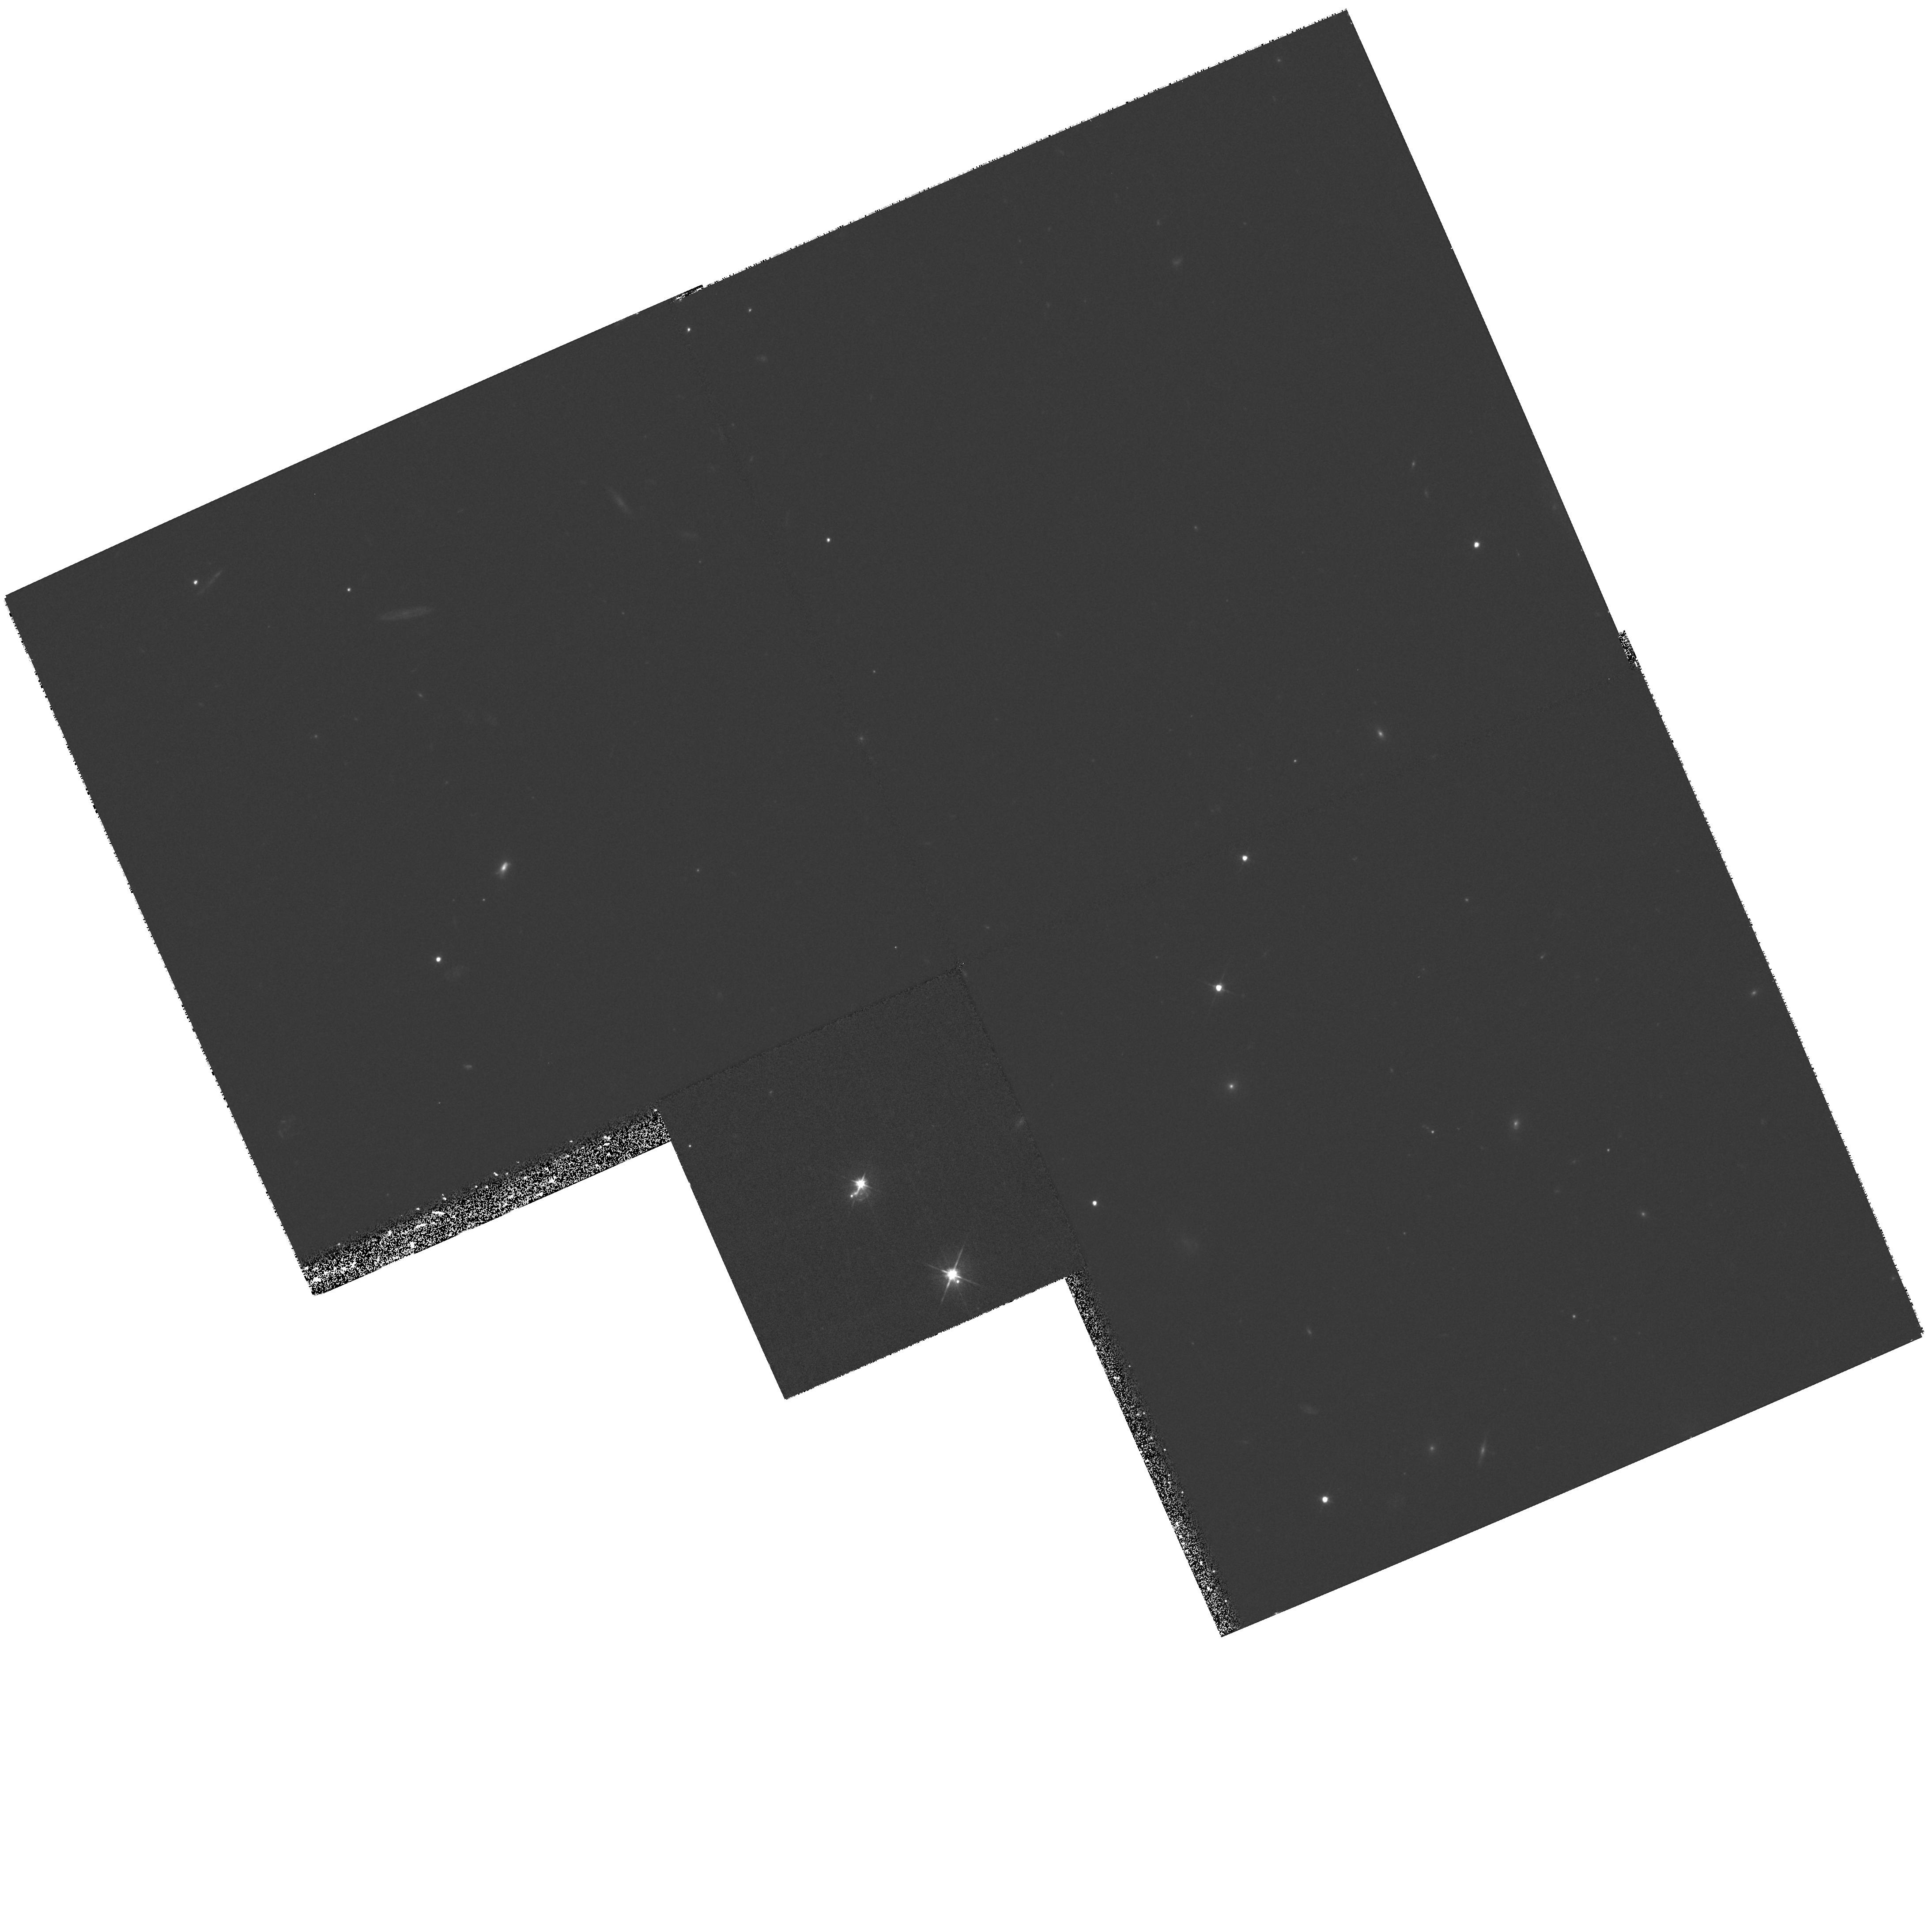
Target: B1152+199
Instrument: WFPC2/PC
Filter: F555W
Exposure: 33 min
Observation ID: hst_8248_03_wfpc2_pc_f555w_u5gn03

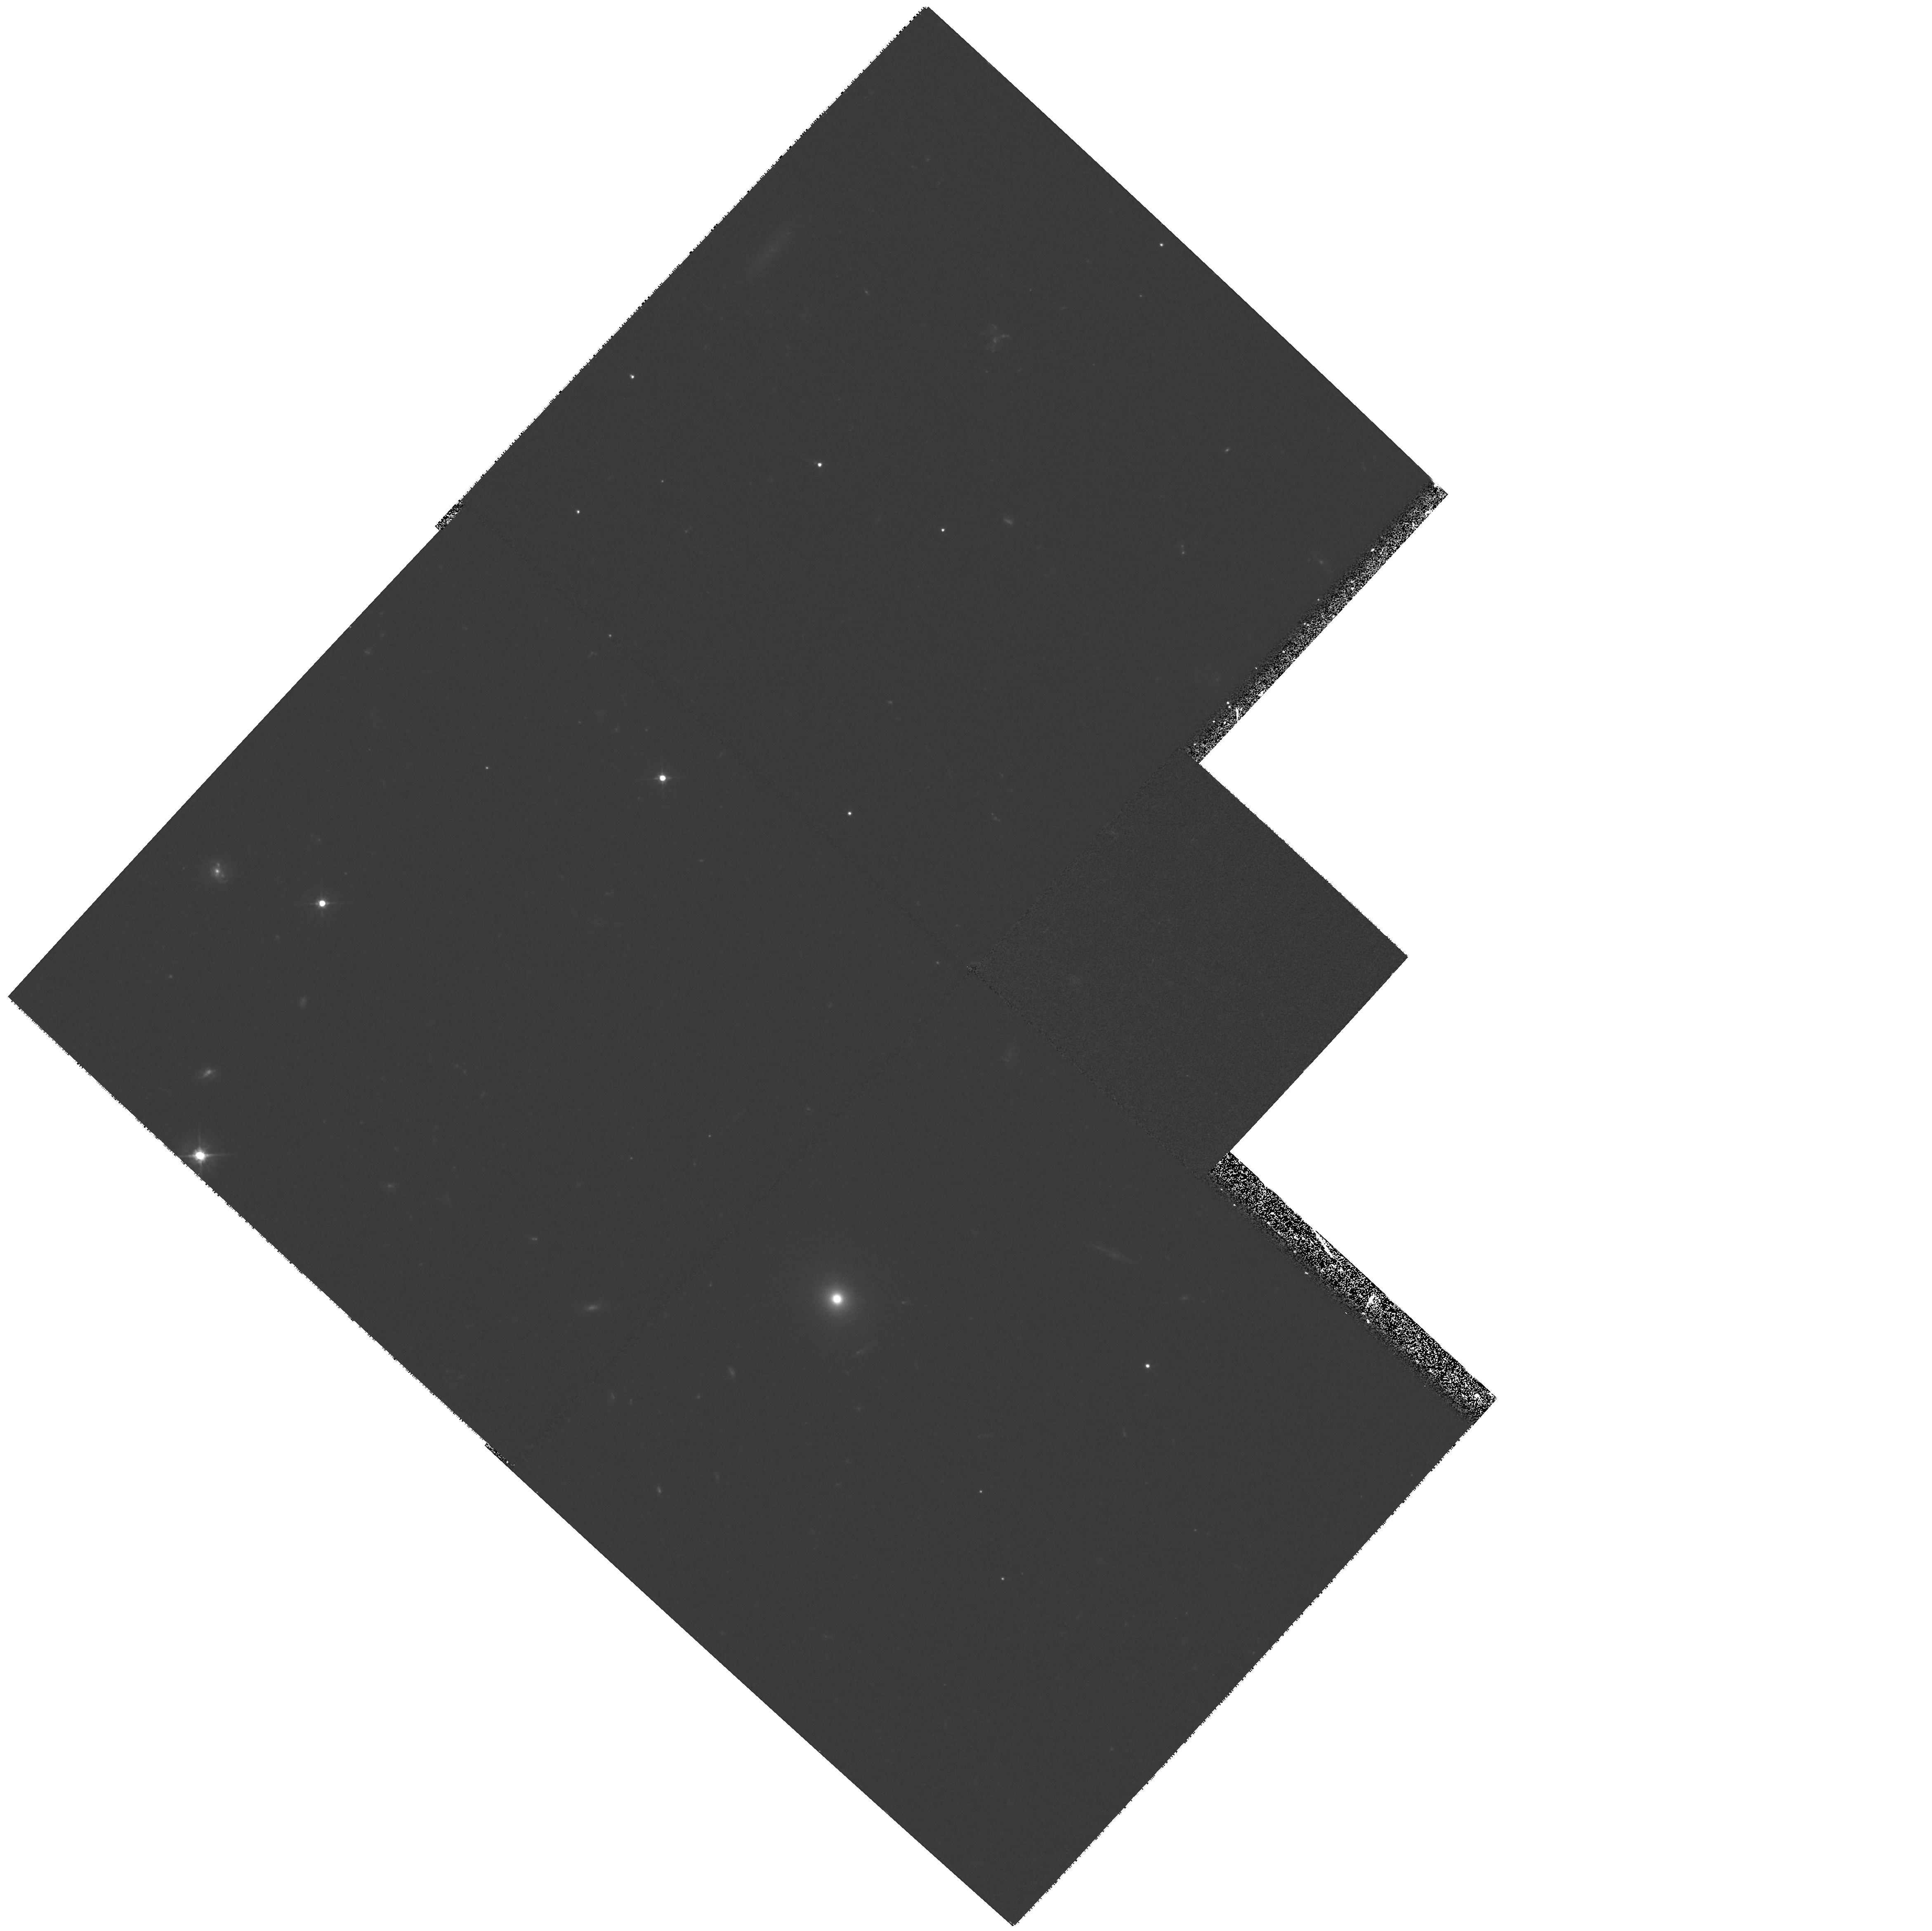
Target: J1546+082
Instrument: WFPC2/PC
Filter: F555W
Exposure: 33 min
Observation ID: hst_8248_04_wfpc2_pc_f555w_u5gn04

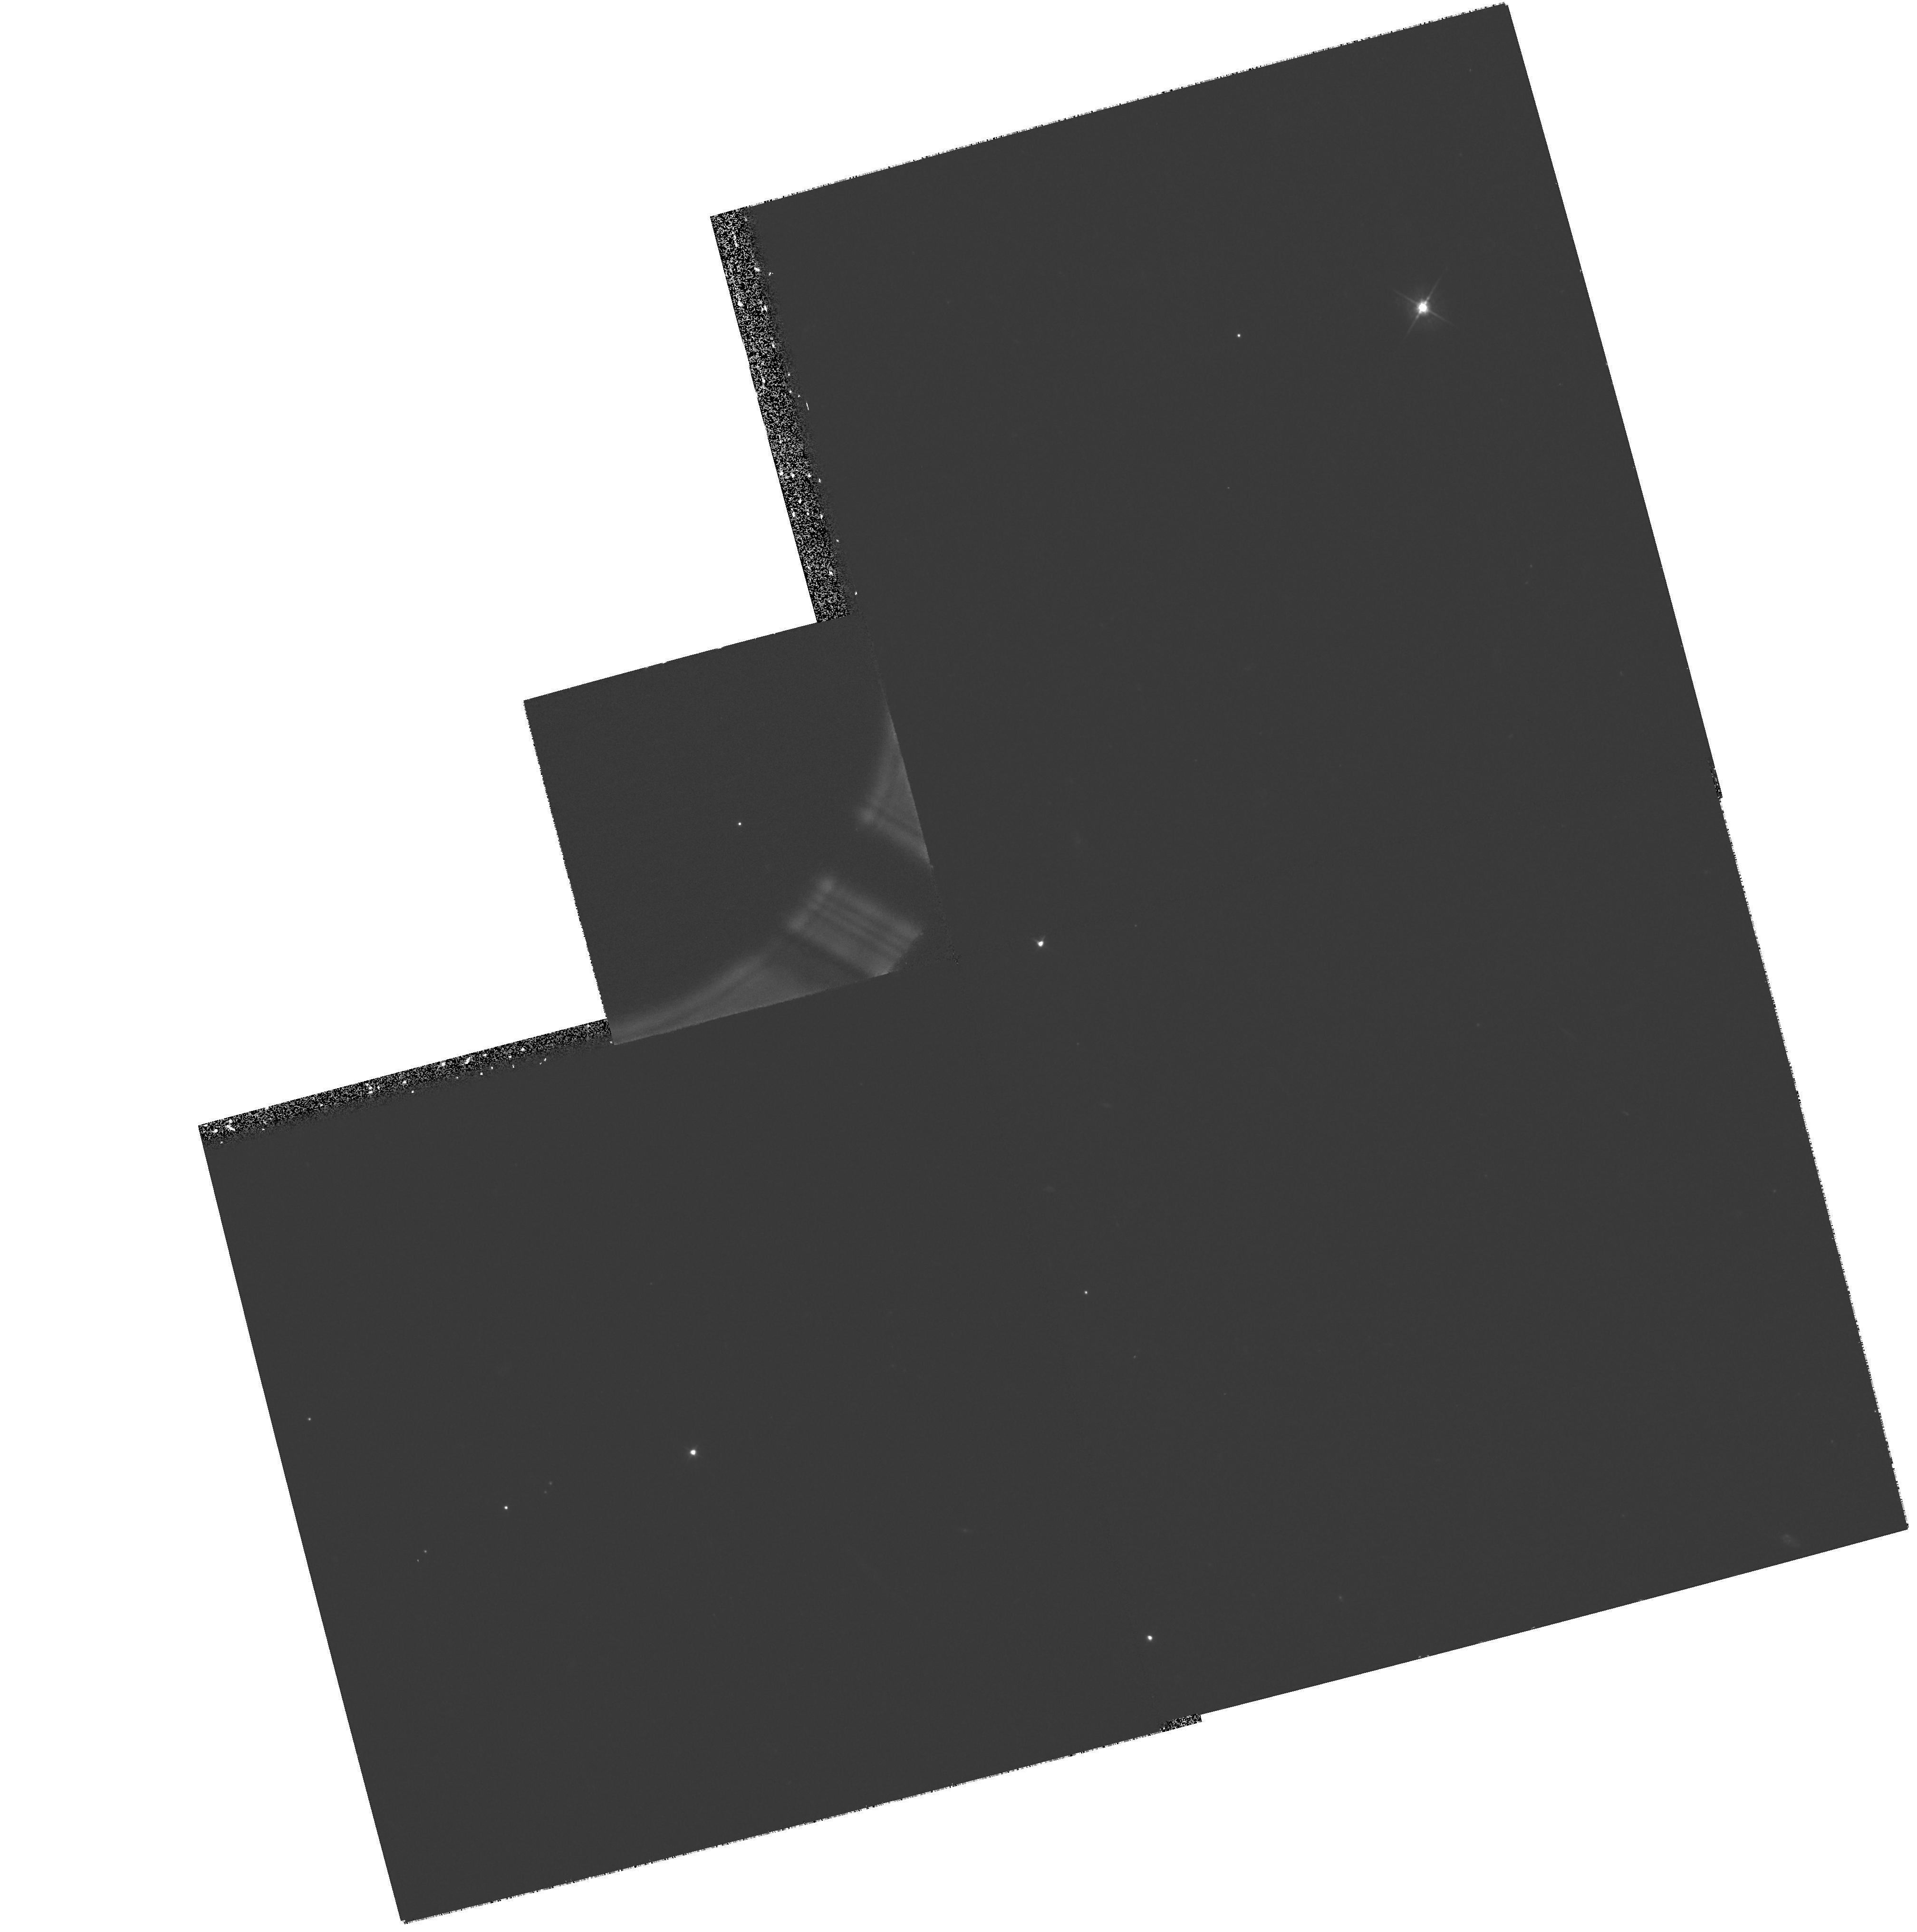
Target: J0307+105
Instrument: WFPC2/PC
Filter: F555W
Exposure: 33 min
Observation ID: hst_8248_01_wfpc2_pc_f555w_u5gn01

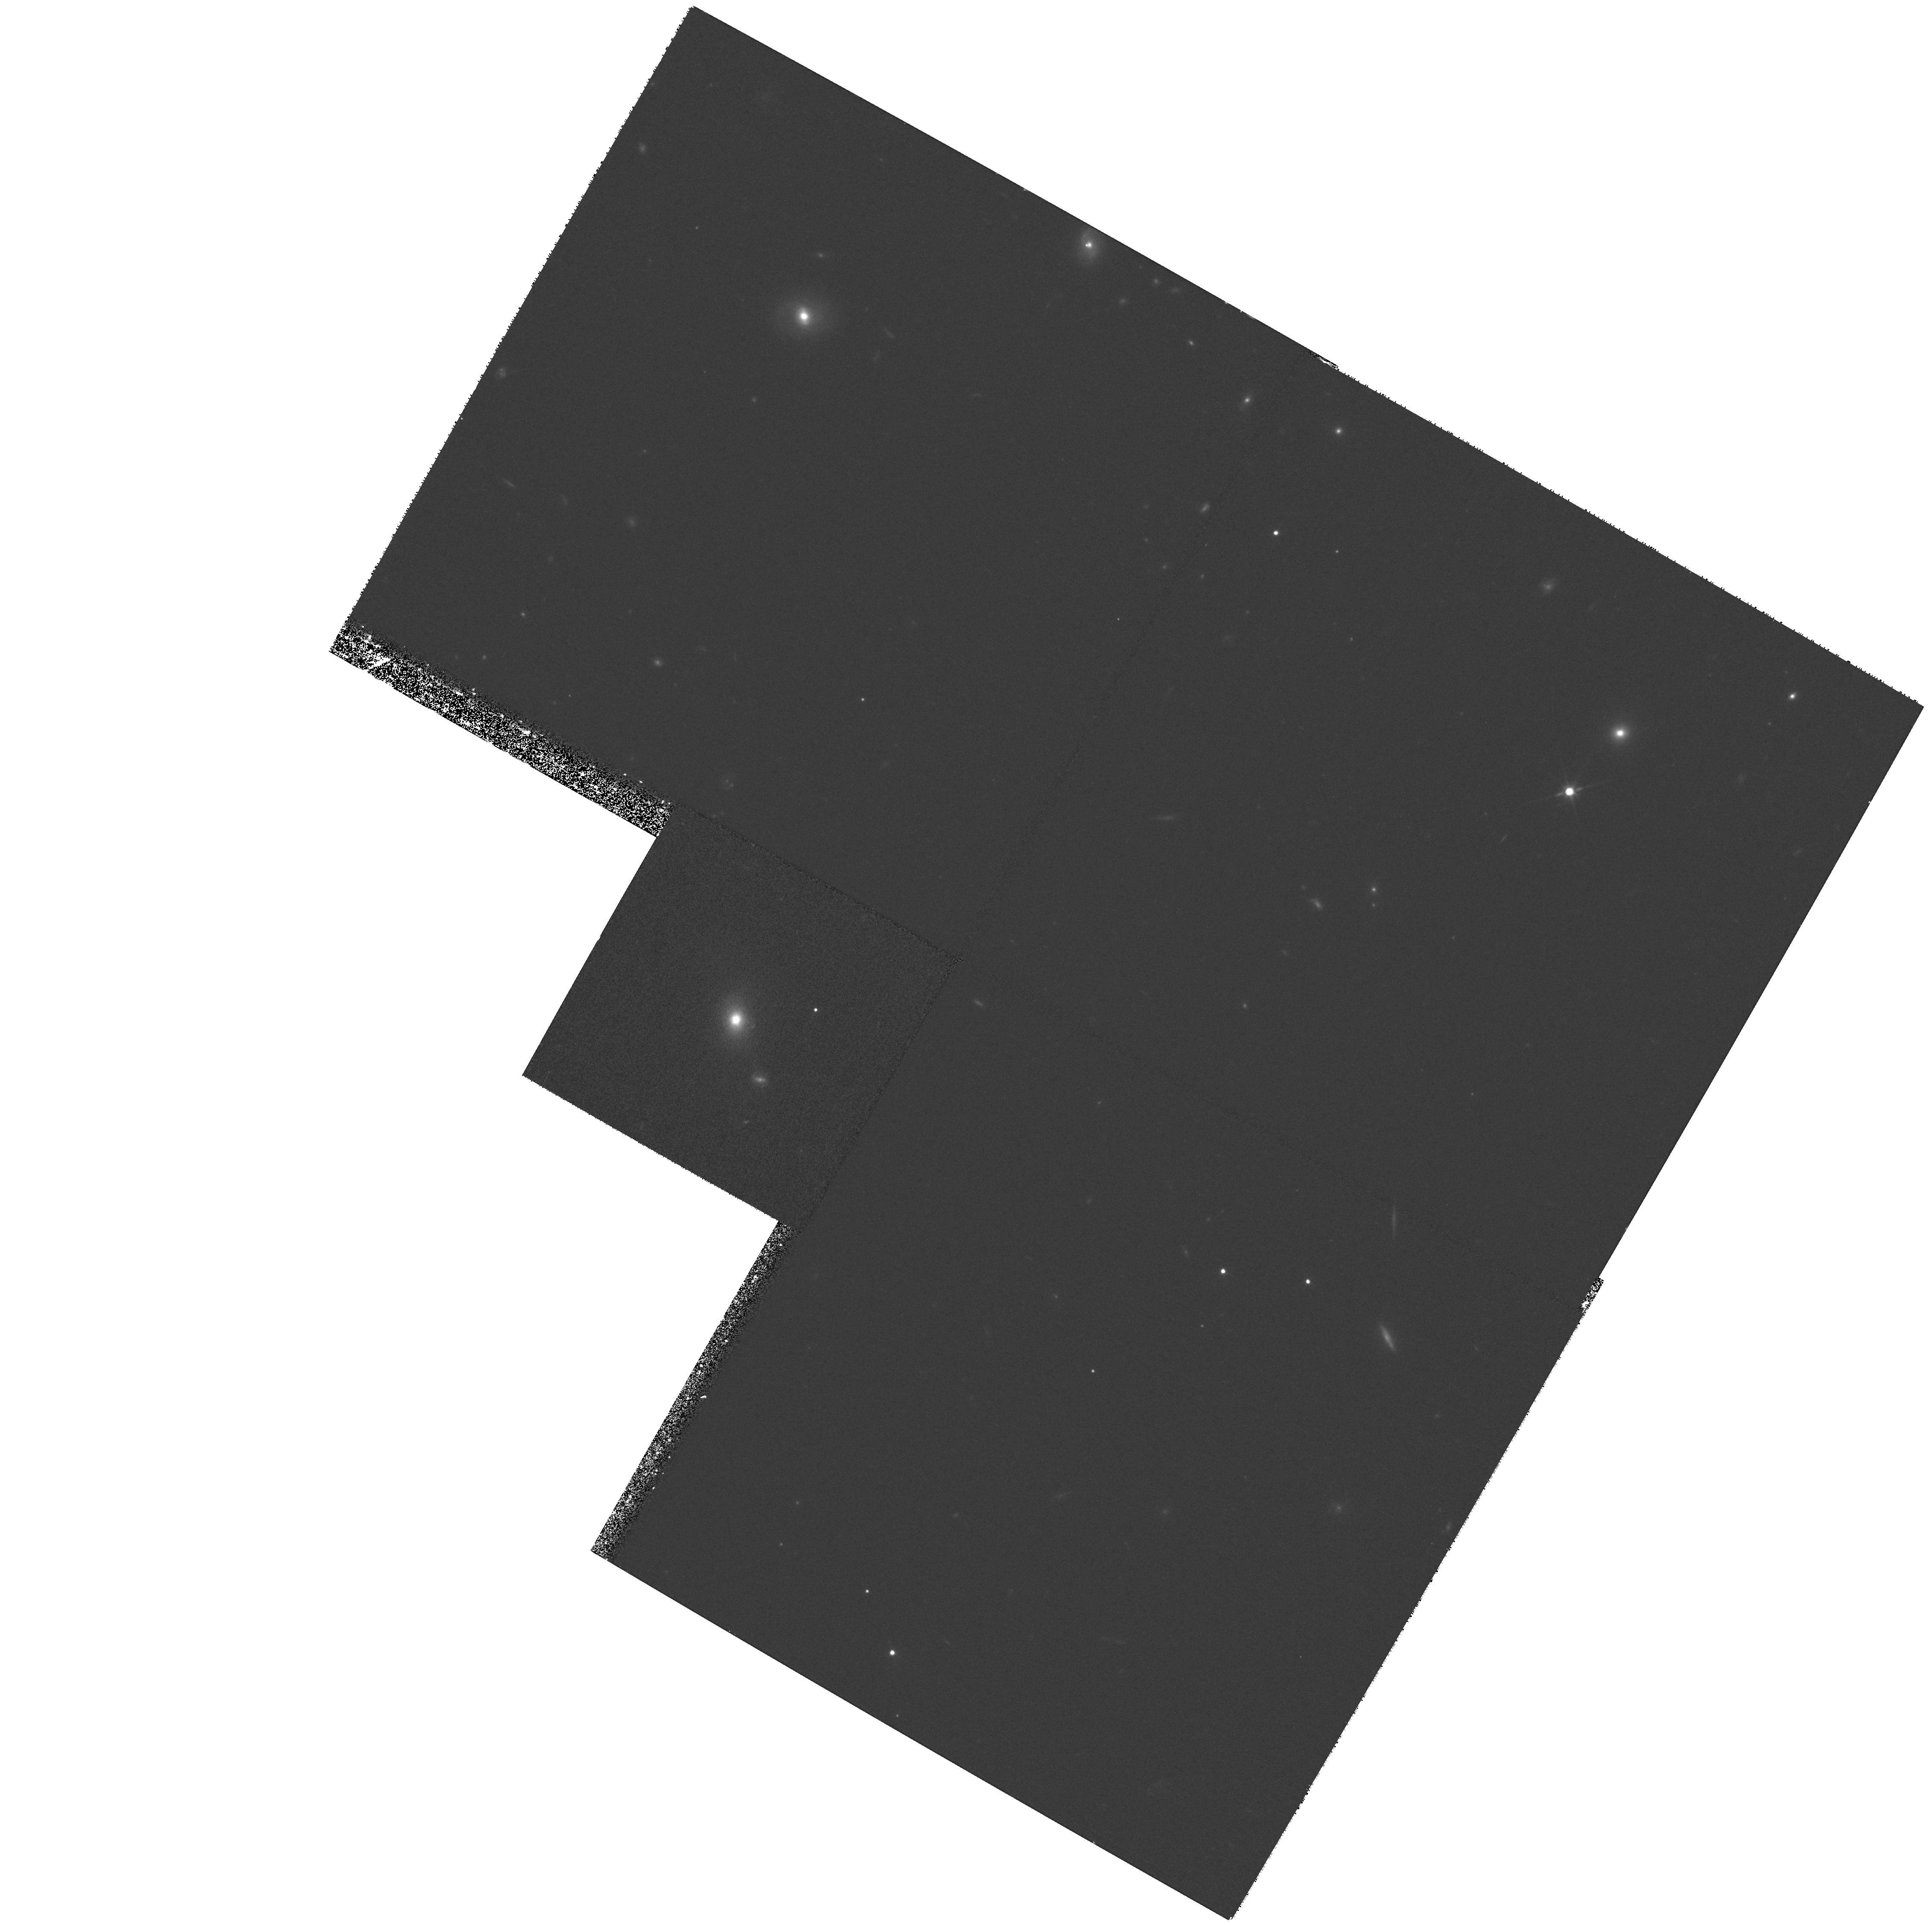
Target: J0935+073
Instrument: WFPC2/PC
Filter: F814W
Exposure: 33 min
Observation ID: hst_8248_02_wfpc2_pc_f814w_u5gn02

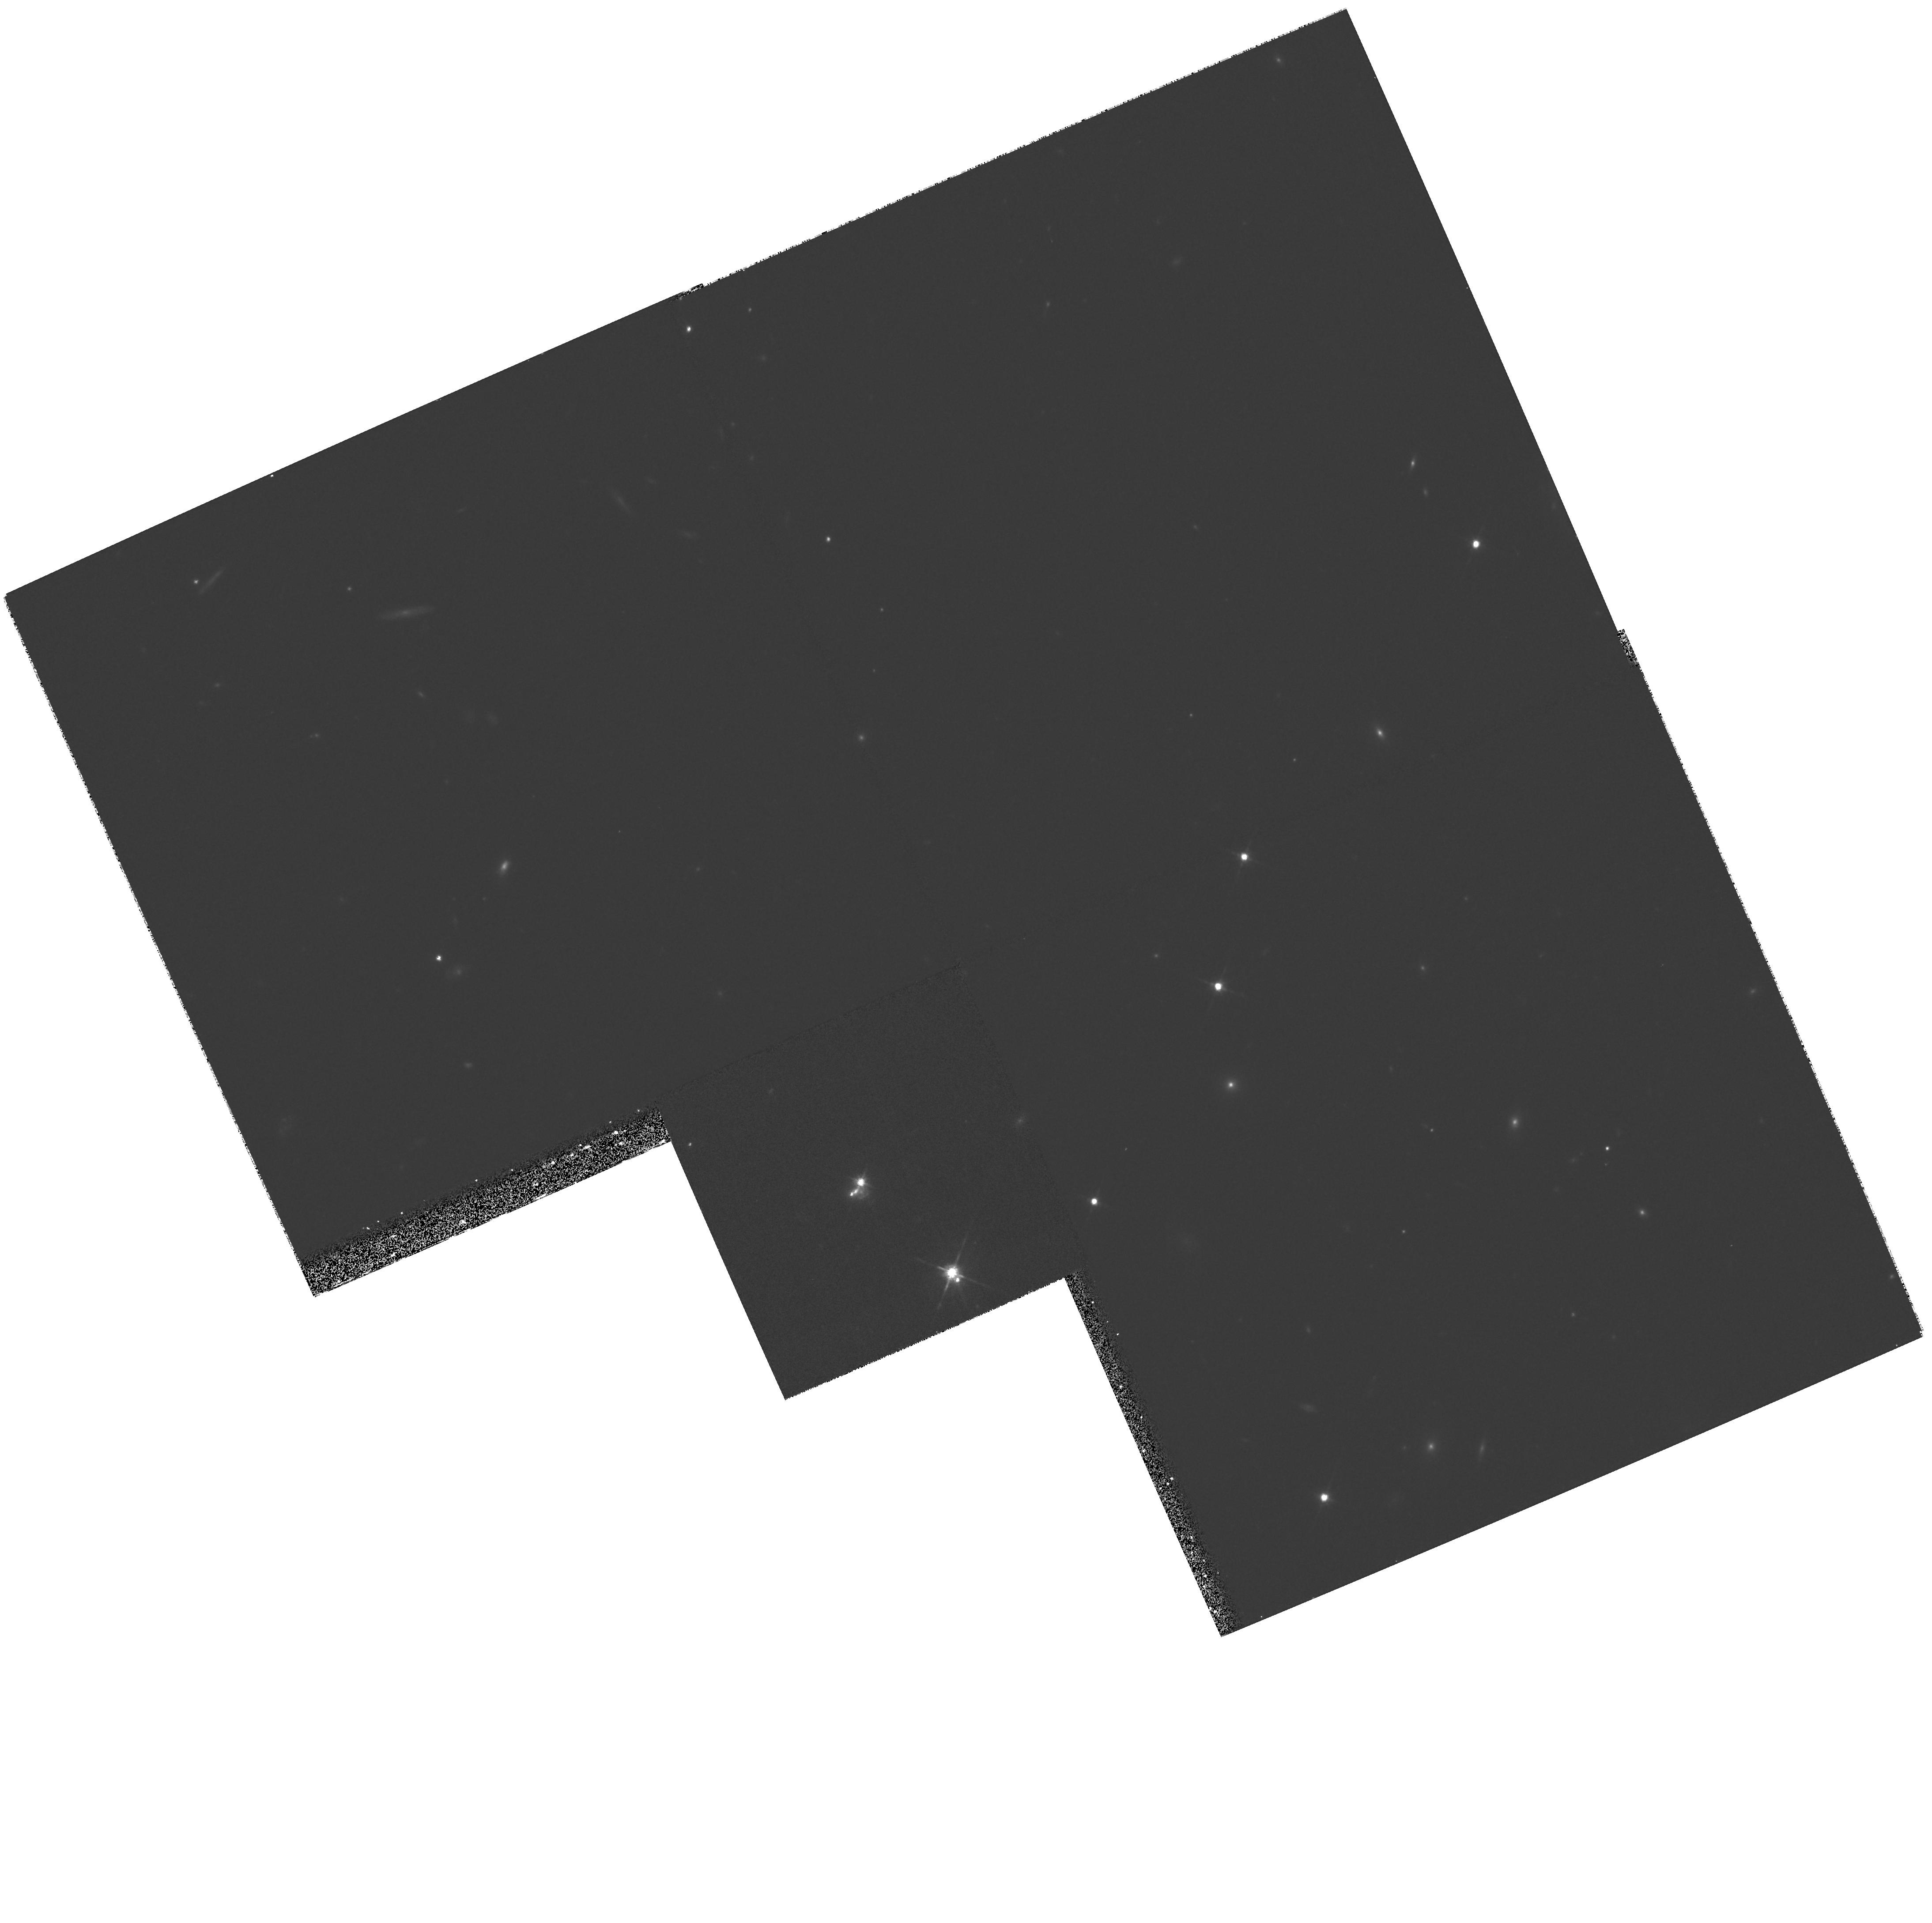
Target: B1152+199
Instrument: WFPC2/PC
Filter: F814W
Exposure: 33 min
Observation ID: hst_8248_03_wfpc2_pc_f814w_u5gn03

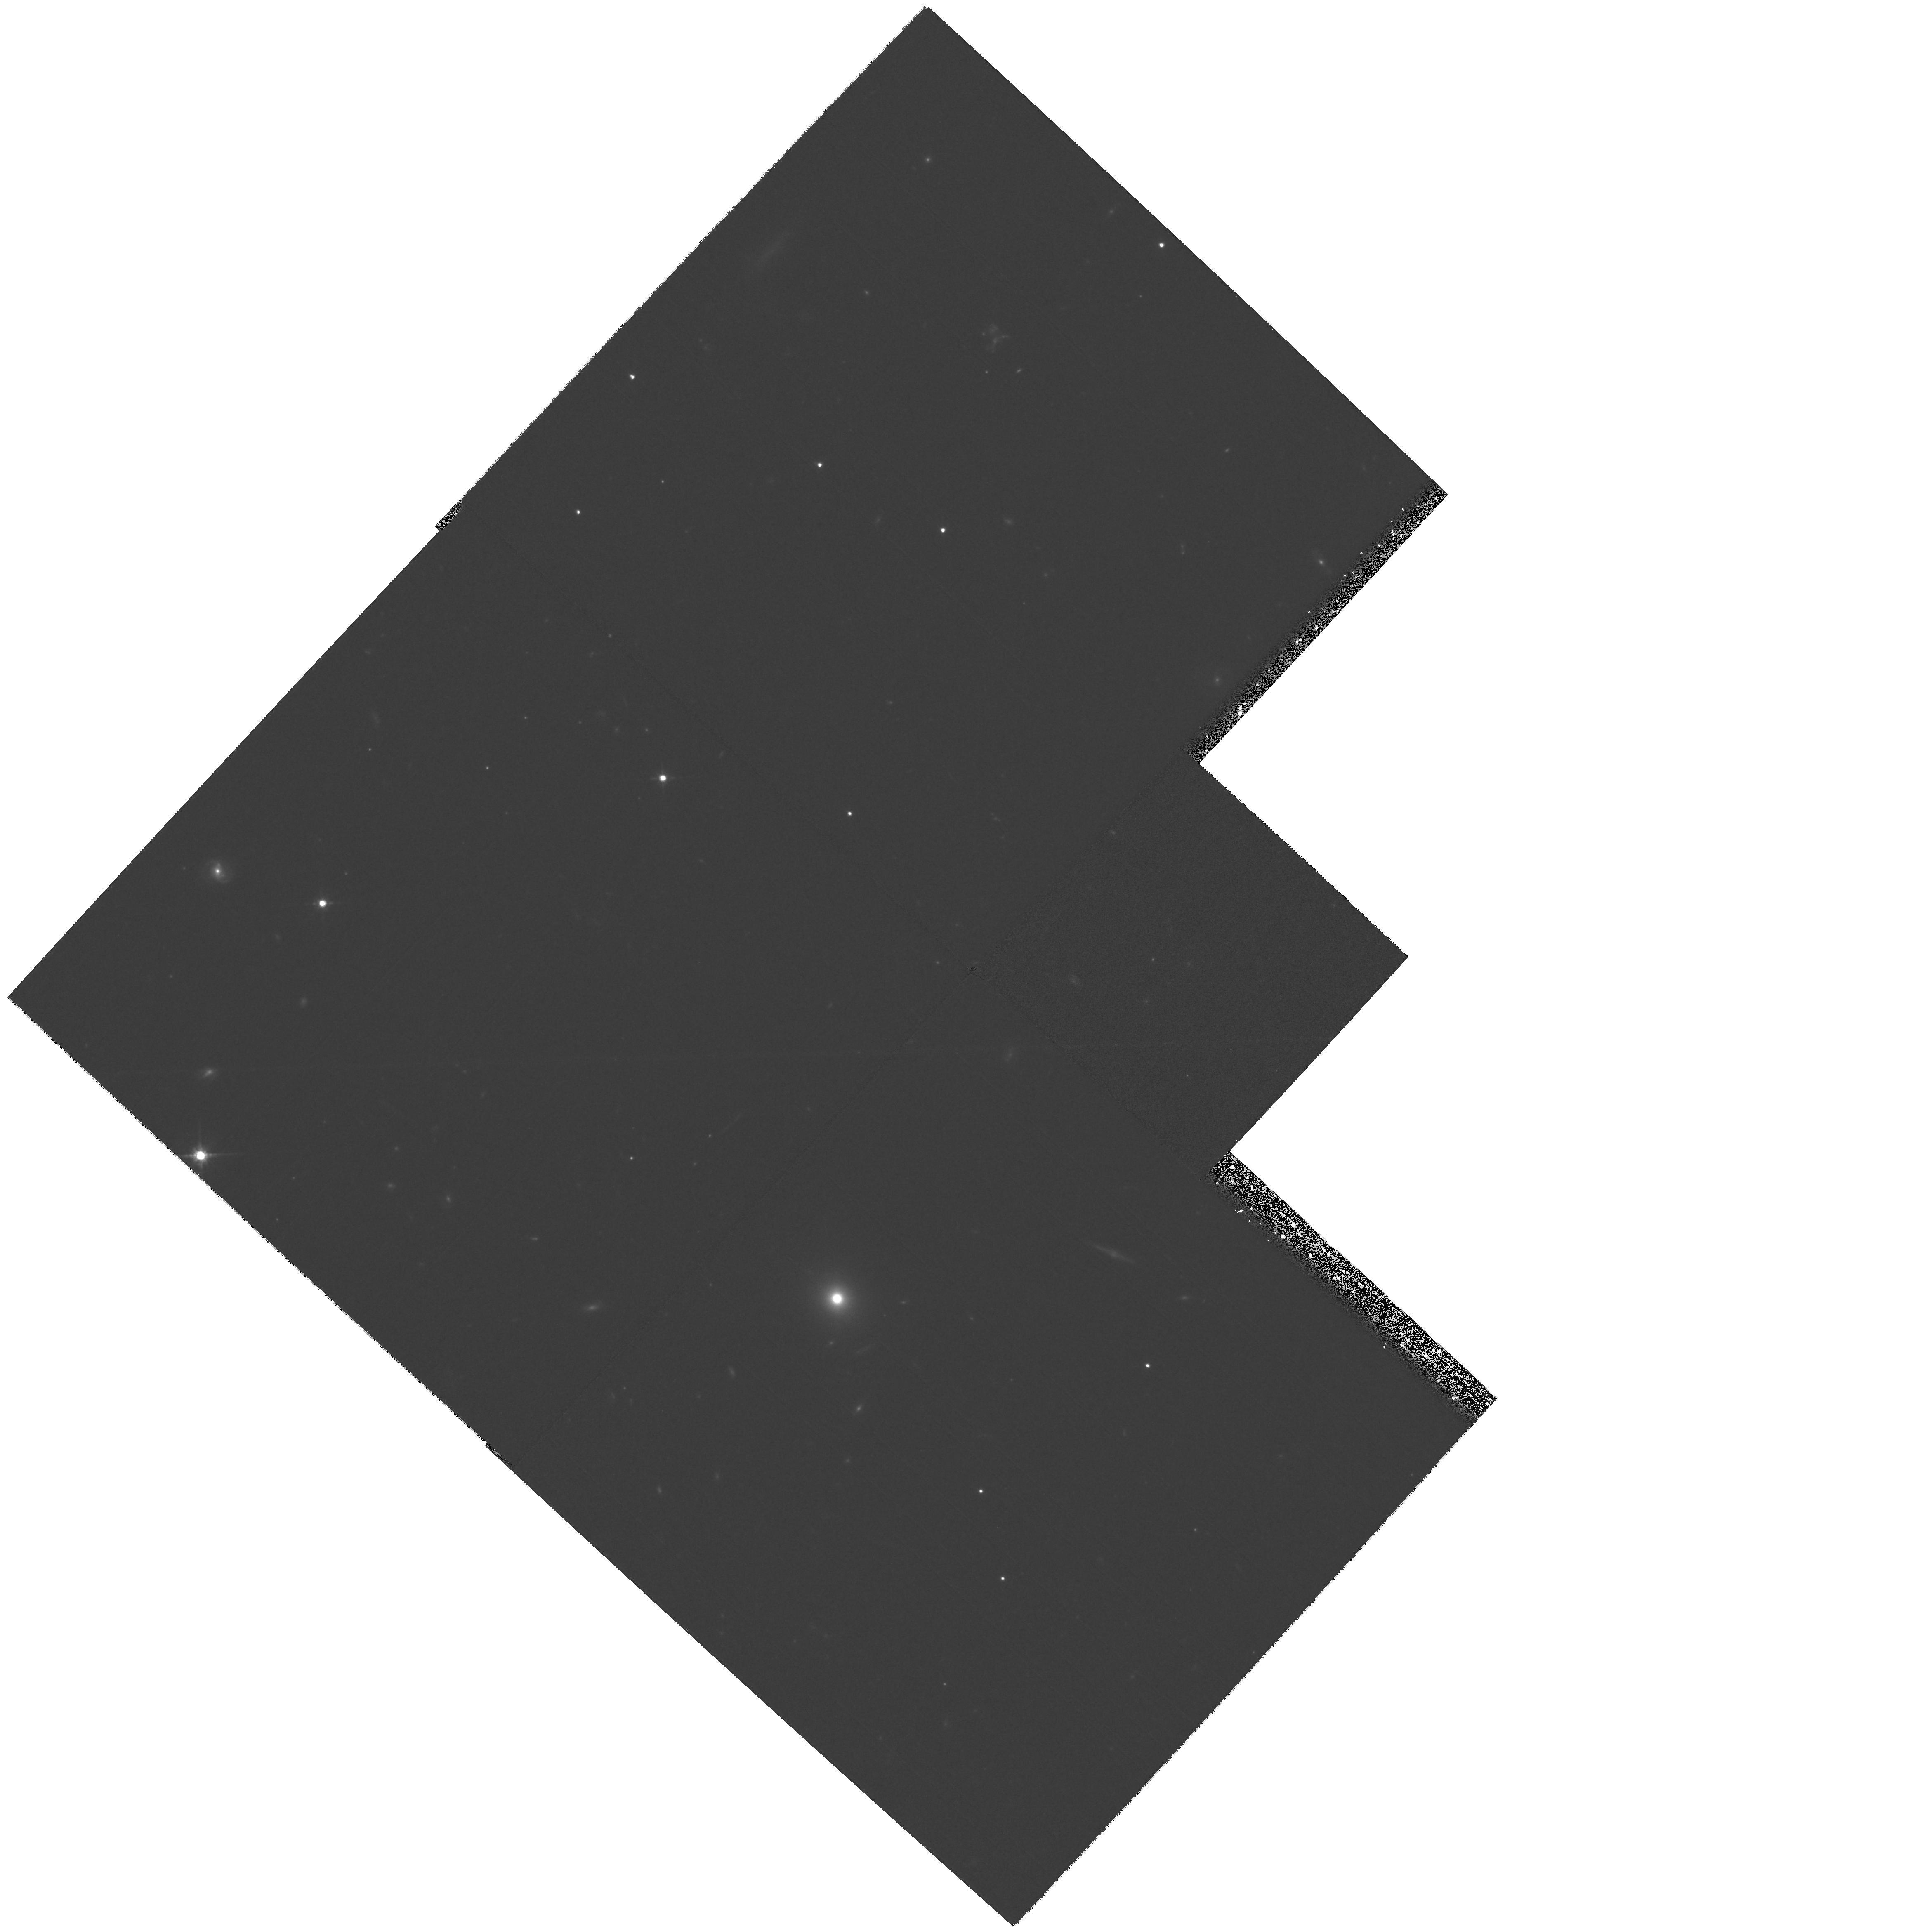
Target: J1546+082
Instrument: WFPC2/PC
Filter: F814W
Exposure: 33 min
Observation ID: hst_8248_04_wfpc2_pc_f814w_u5gn04

WFPC2 observations of potential JVAS/CLASS gravitational lenses (PI: Wilkinson, Peter N.)

The JVAS/CLASS gravitational lens surveys have been the most successful so far at finding new arcsecond-scale gravitational lenses. A total of 17 confirmed systems have been discovered. One surprising result is the number of doubly-imaged lensed systems compared to ``quad'' configurations. The doubles are under-represented in the current JVAS/CLASS lens sample by a factor 5 based on conventional models of the lensing galaxies. This may be partly due to an observational selection bias that favours the discovery of quad lens sytems over doubles. It is essential to ensure that no doubly-imaged lensed systems are missed. Previous WFPC2 observations of candidate lens systems have proved remarkably successful at confirming new lensed systems by the detection of lensed images and the lensing galaxies. Recent Cycle 7 NICMOS observations of JVAS/CLASS candidate systems discovered three new lens systems. However, several ambiguous candidates from the first two phases of the CLASS survey remain and two very strong new candidates from the recently observed final phase of CLASS have also been uncovered. Based on the observed lensing rate in JVAS/CLASS (1:500) we expect that the majority of these candidates will turn out to be lenses. There is a companion proposal to this one which aims to examine confirmed cases of gravitational lensing in the JVAS/CLASS surveys in more detail.